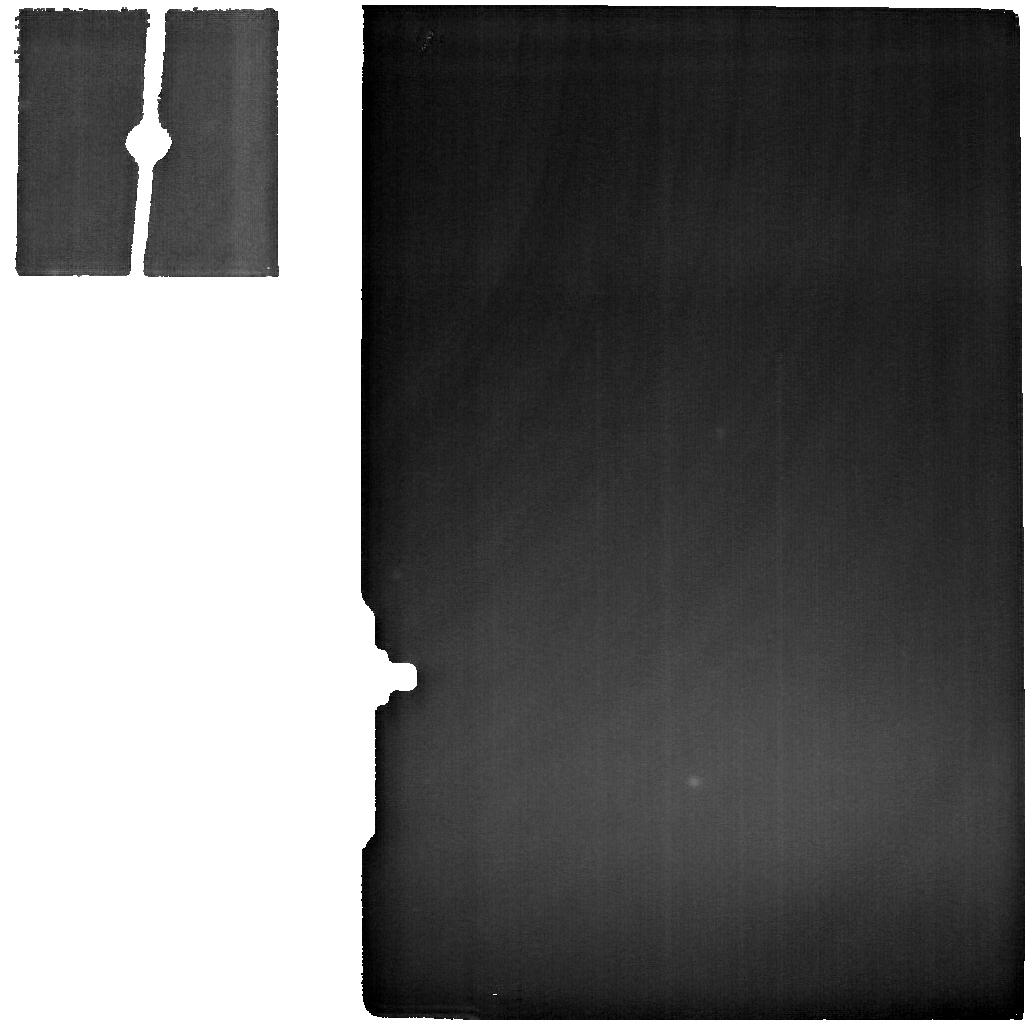
Target: IZW18N. Instrument: MIRI. Filter: F2550W. Exposure: 3.8 h. Observation ID: jw03533-o003_t008_miri_f2550w

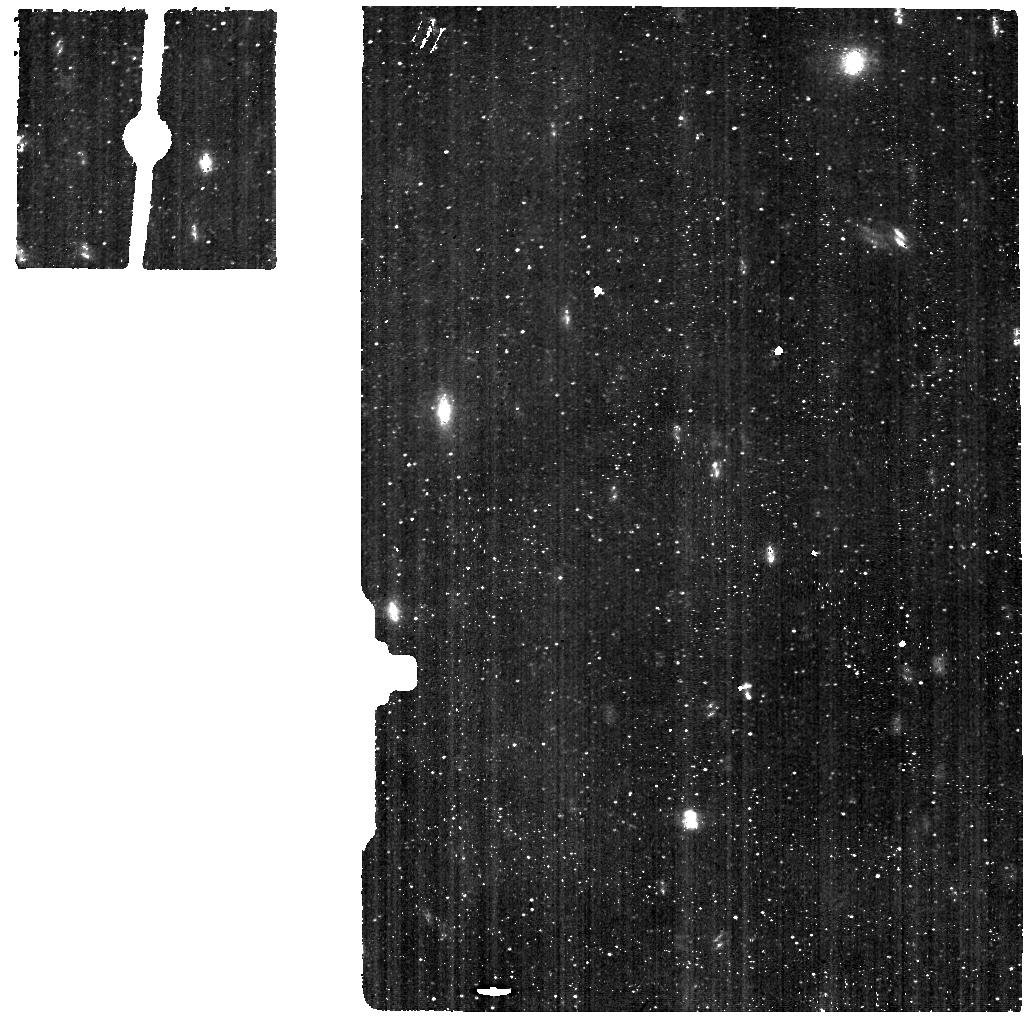
Target: IZW18S. Instrument: MIRI. Filter: F560W. Exposure: 2.2 h. Observation ID: jw03533-o004_t007_miri_f560w

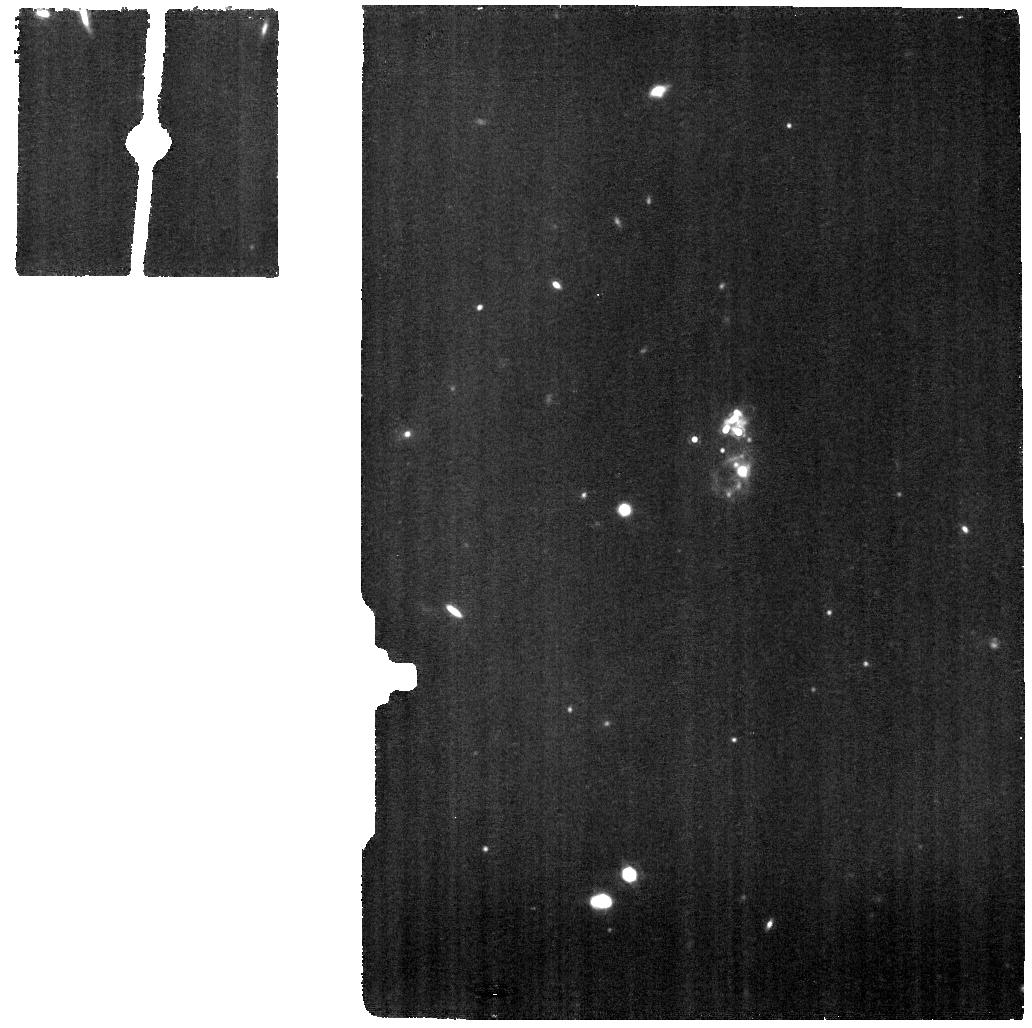
Target: IZW18-BCK. Instrument: MIRI. Filter: F1130W. Exposure: 2.2 h. Observation ID: jw03533-o002_t005_miri_f1130w

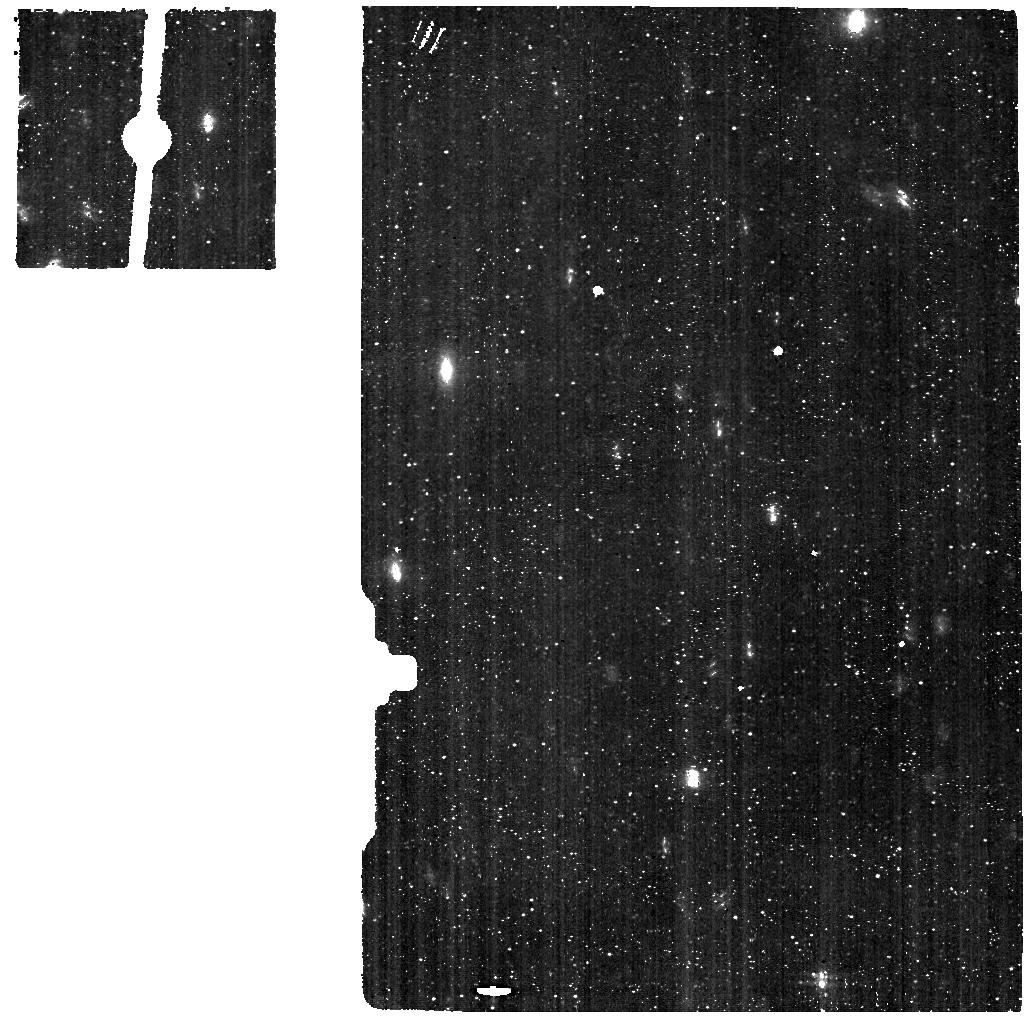
Target: IZW18N. Instrument: MIRI. Filter: F560W. Exposure: 2.2 h. Observation ID: jw03533-o003_t008_miri_f560w

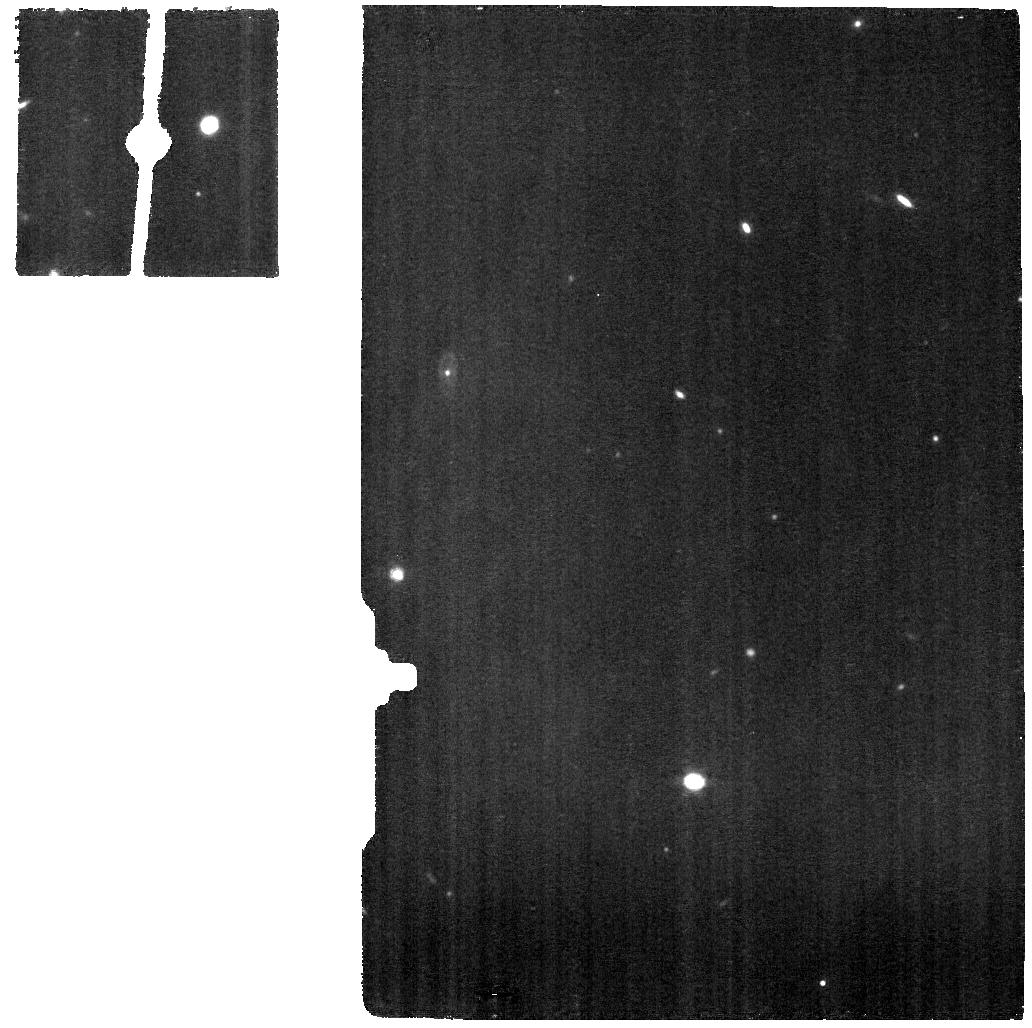
Target: IZW18N. Instrument: MIRI. Filter: F1130W. Exposure: 2.2 h. Observation ID: jw03533-o003_t008_miri_f1130w

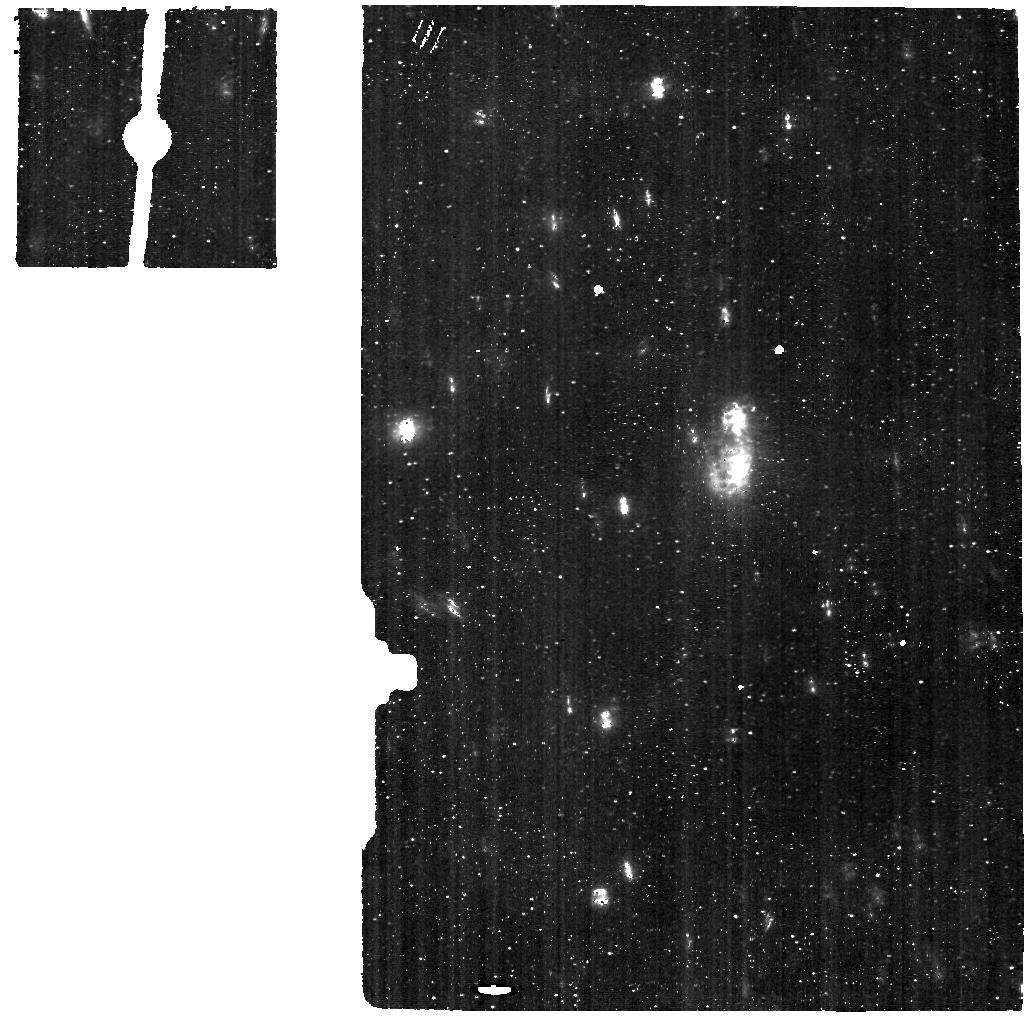
Target: IZW18-BCK. Instrument: MIRI. Filter: F560W. Exposure: 2.2 h. Observation ID: jw03533-o002_t005_miri_f560w

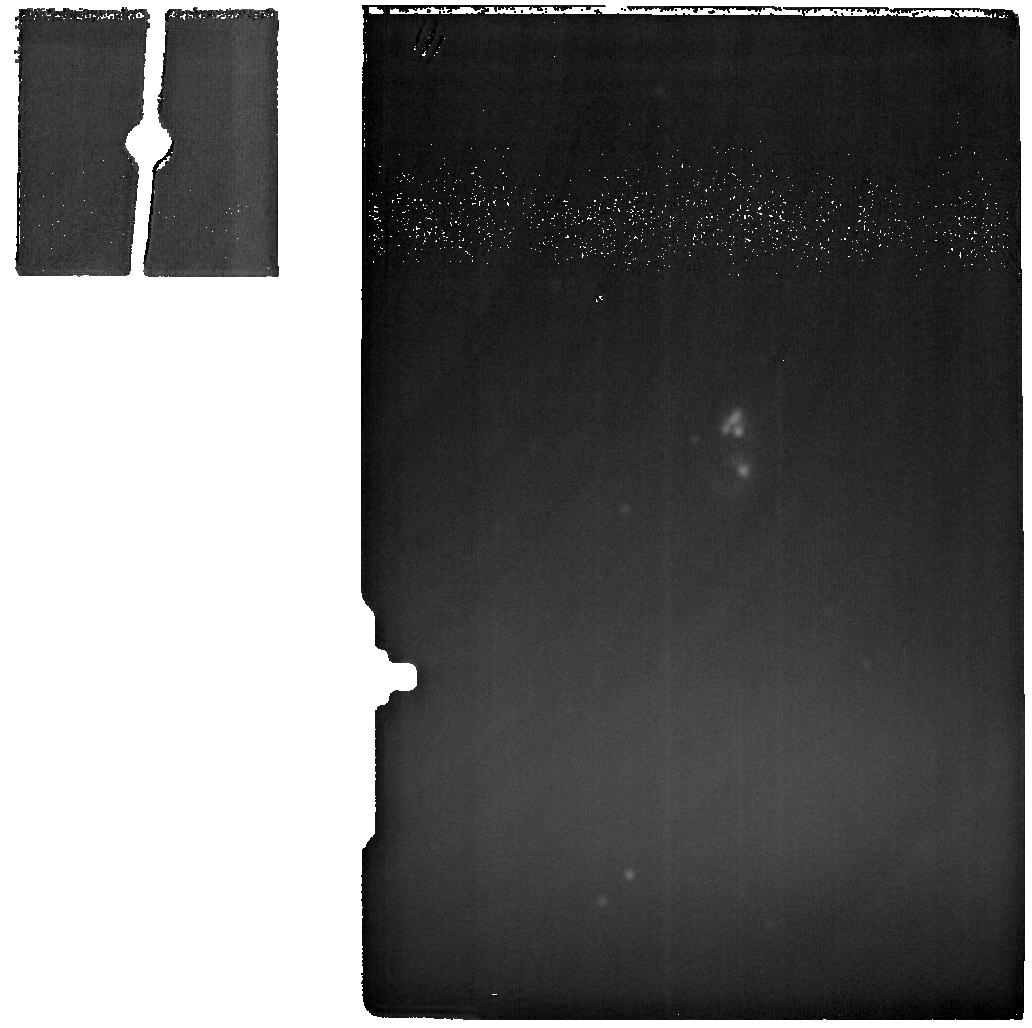
Target: IZW18-BCK. Instrument: MIRI. Filter: F2550W. Exposure: 3.8 h. Observation ID: jw03533-o002_t005_miri_f2550w

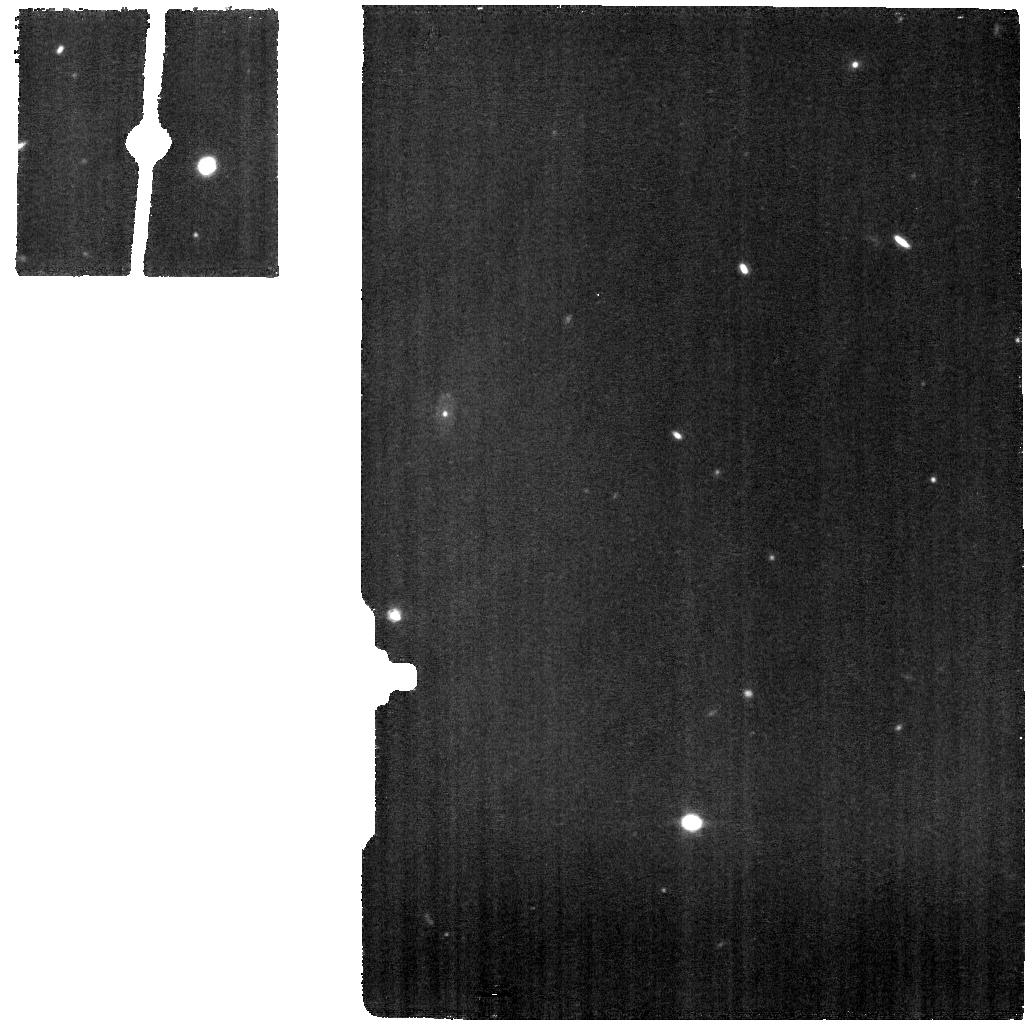
Target: IZW18S. Instrument: MIRI. Filter: F1130W. Exposure: 2.2 h. Observation ID: jw03533-o004_t007_miri_f1130w

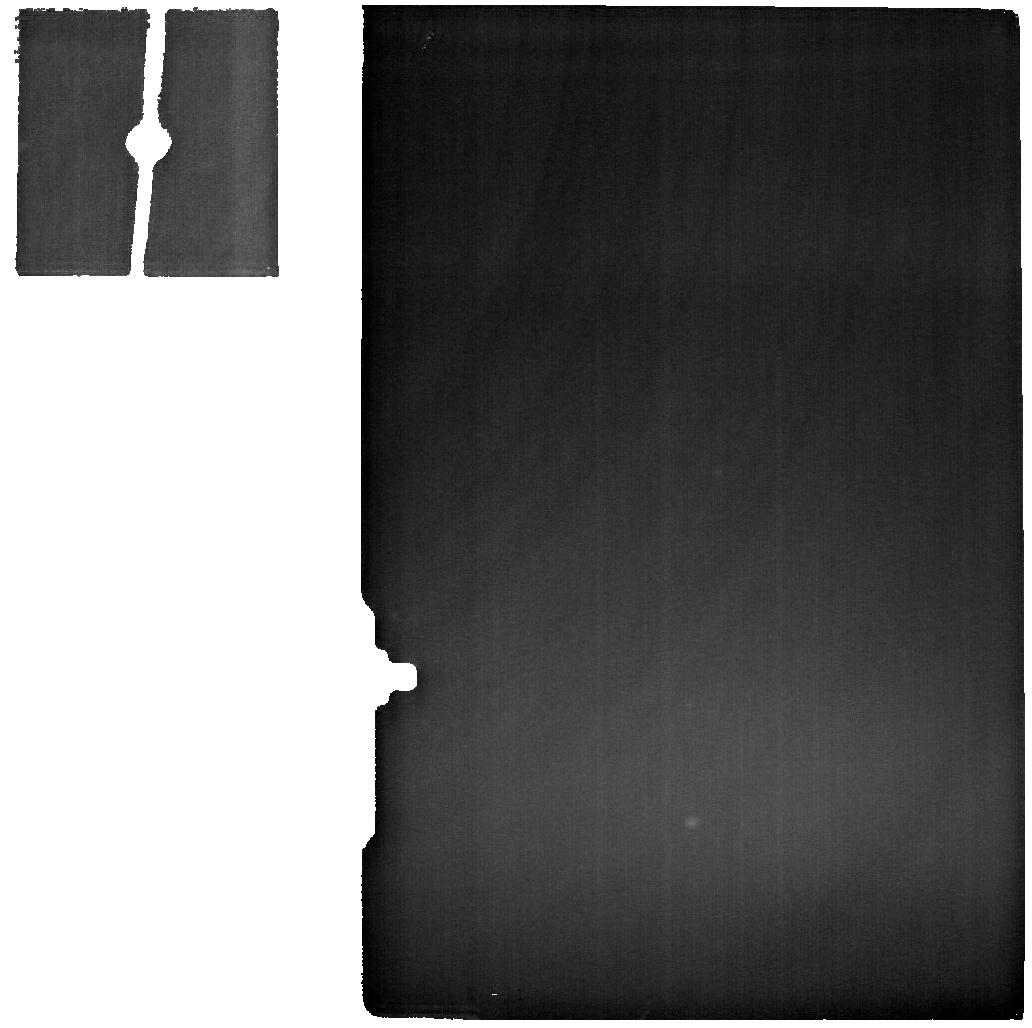
Target: IZW18S. Instrument: MIRI. Filter: F2550W. Exposure: 3.8 h. Observation ID: jw03533-o004_t007_miri_f2550w

A JWST high-definition view of an extremely metal-poor interstellar medium (PI: Aloisi, Alessandra)

JWST has only just begun the quest to understand star formation in the metal-poor, low-mass dwarf galaxy population around the Epoch of Reionization and beyond. However, spatially-resolved studies will remain elusive. The most extreme blue compact dwarf galaxies (BCDs) in the Local Universe have properties that are reminiscent of this high-z dwarf population, and could provide a detailed answer to the question of how stars form in a low-metallicity environment. Here we propose MIRI/MRS spectroscopy of the most extreme BCD, I Zw 18, at a distance of 18.2 Mpc. Its extremely low metal abundance (2-3% solar), and its high specific star-formation rate (sSFR = 10^-7 - 10^-8/yr) powered by two massive star clusters, make it the best approximation we have for star formation in the nearly pristine interstellar medium (ISM) at early epochs. Our observations are designed to map at 25-50 pc resolution the constituents of the ISM in this well-studied iconic target. We will analyze the warm H2 properties through spatially-resolved H2 excitation diagrams; identify PAH features around the HII regions driven by the two massive star clusters; and finally assess the hardness of the interstellar radiation field through fine-structure lines. Only JWST can provide the ultimate characterization of the structure of the ISM in extreme low-metallicity environments, and shed light on the local star-formation processes that govern galaxy formation and evolution in the early Universe.